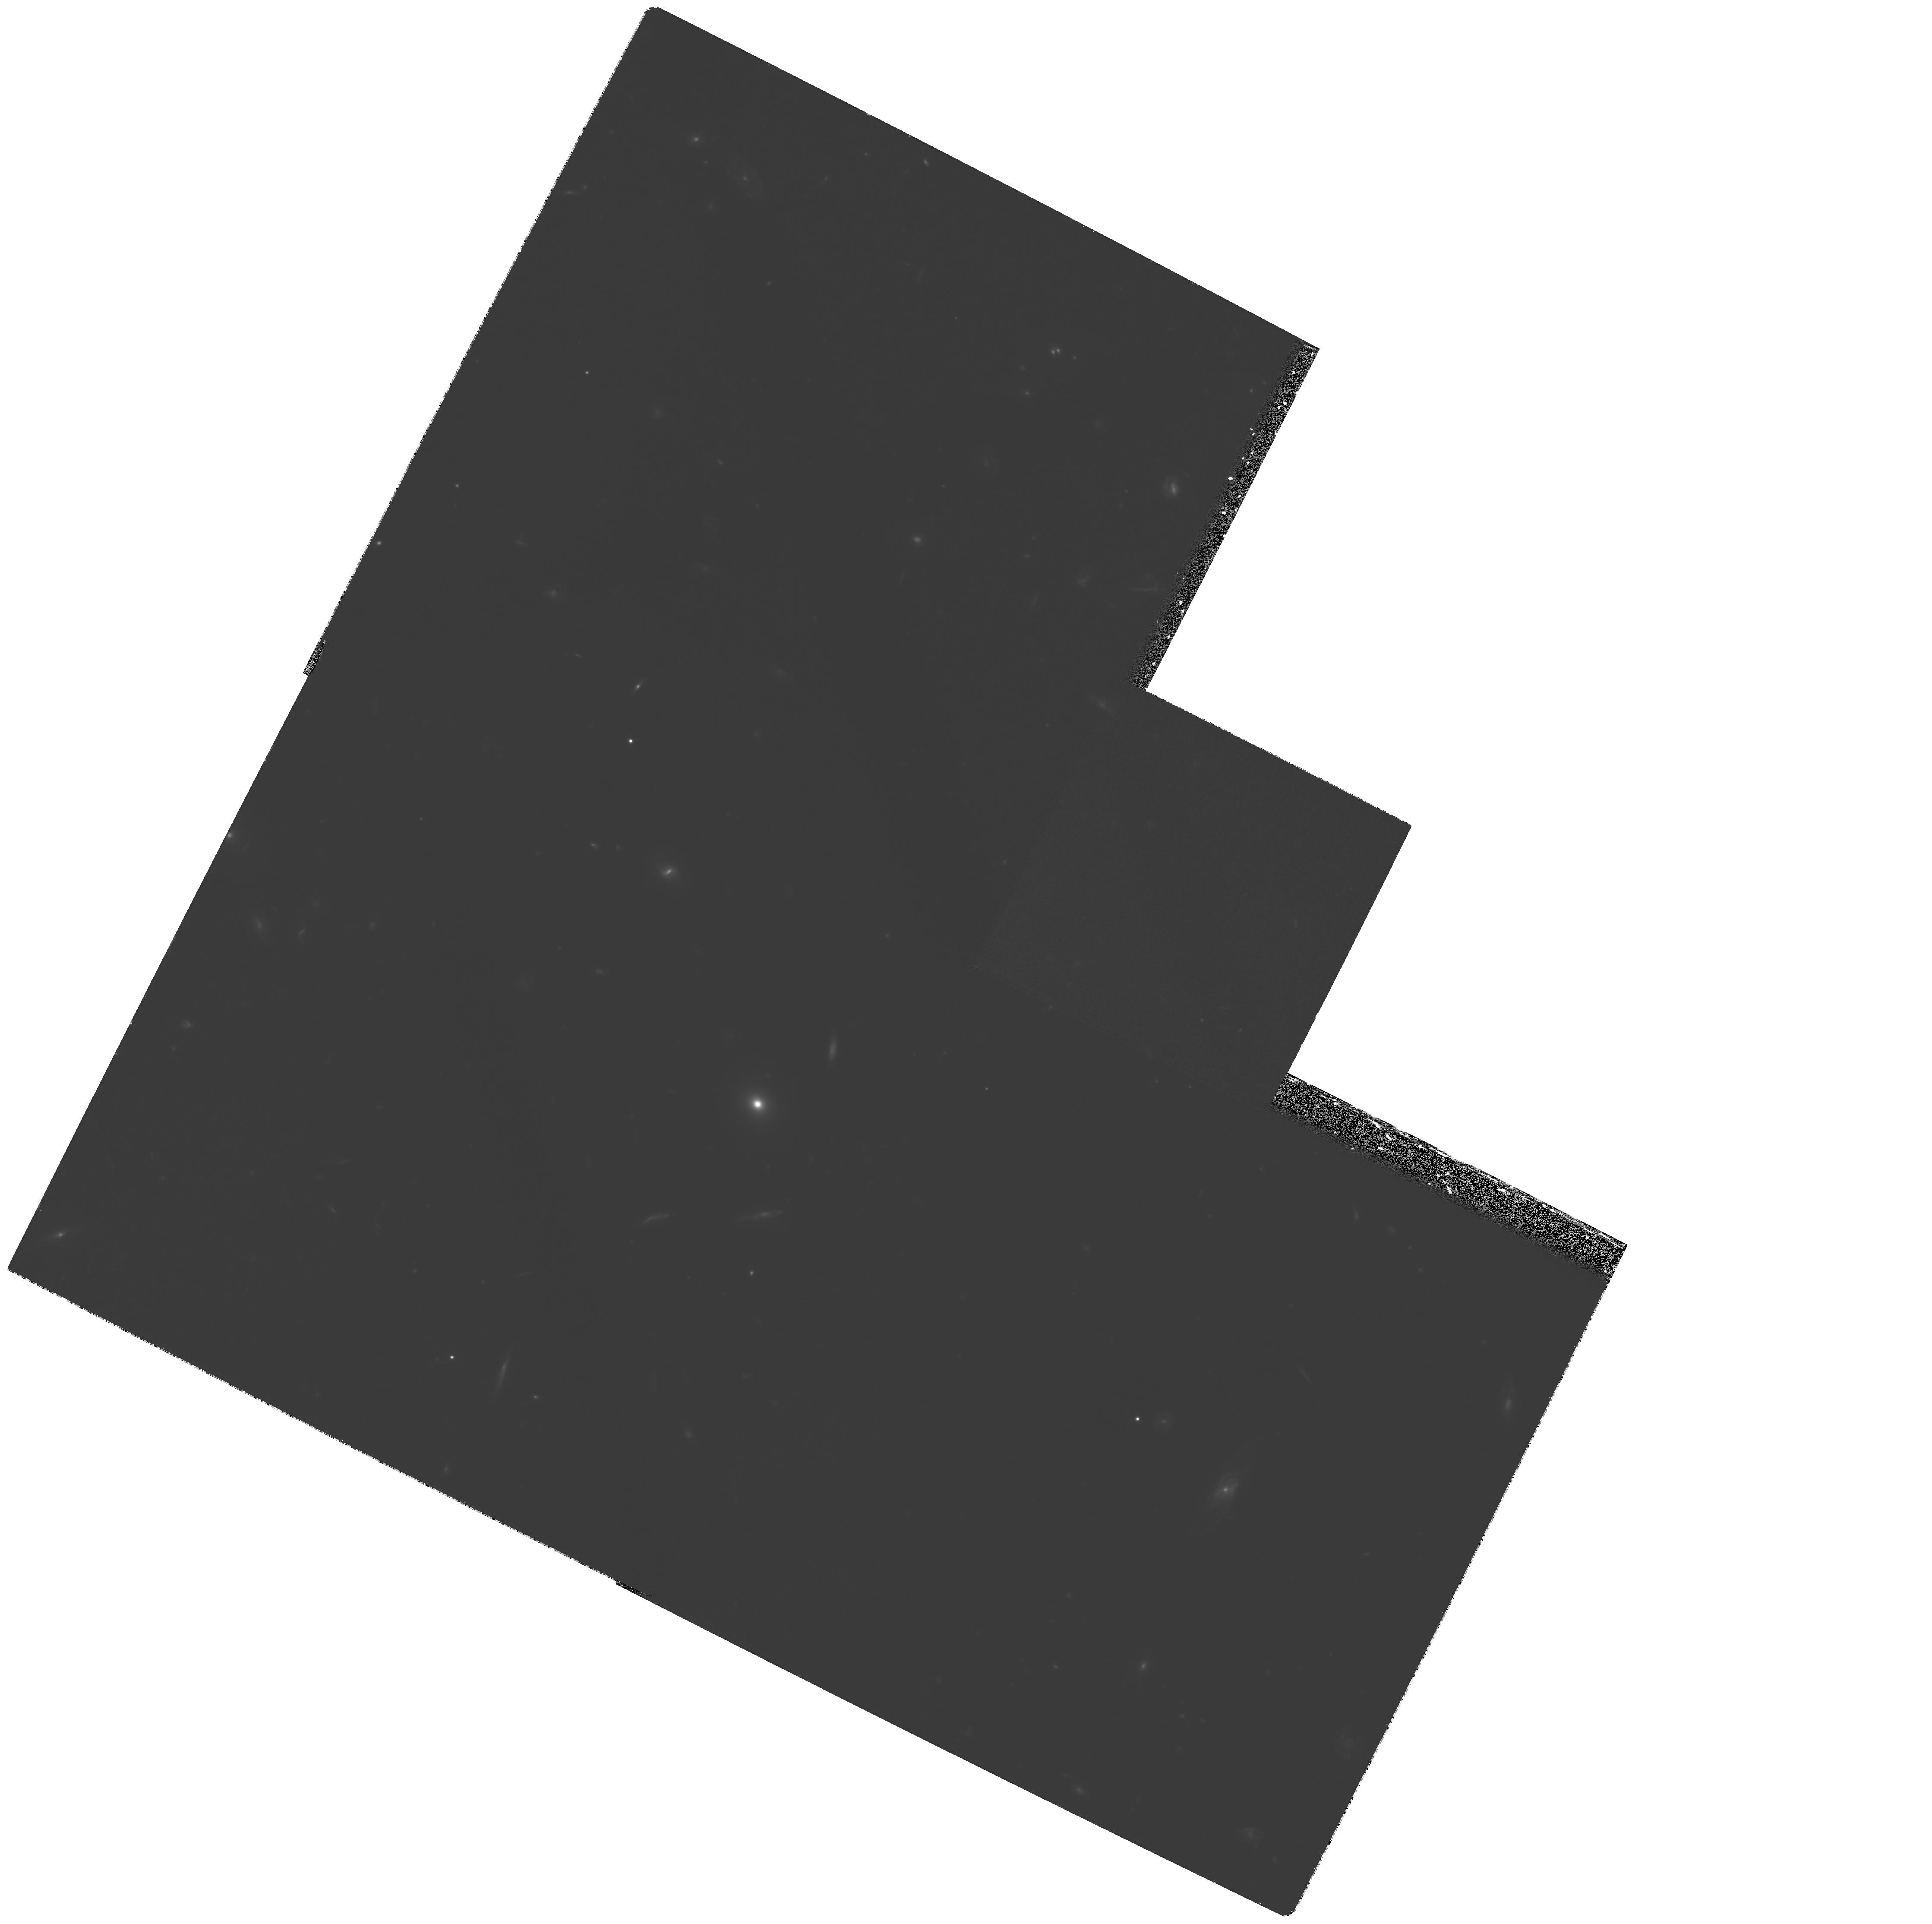
Target: GAL-1436+6319
Instrument: WFPC2/PC
Filter: F622W
Exposure: 4.3 h
Observation ID: hst_6576_02_wfpc2_pc_f622w_u4xo02

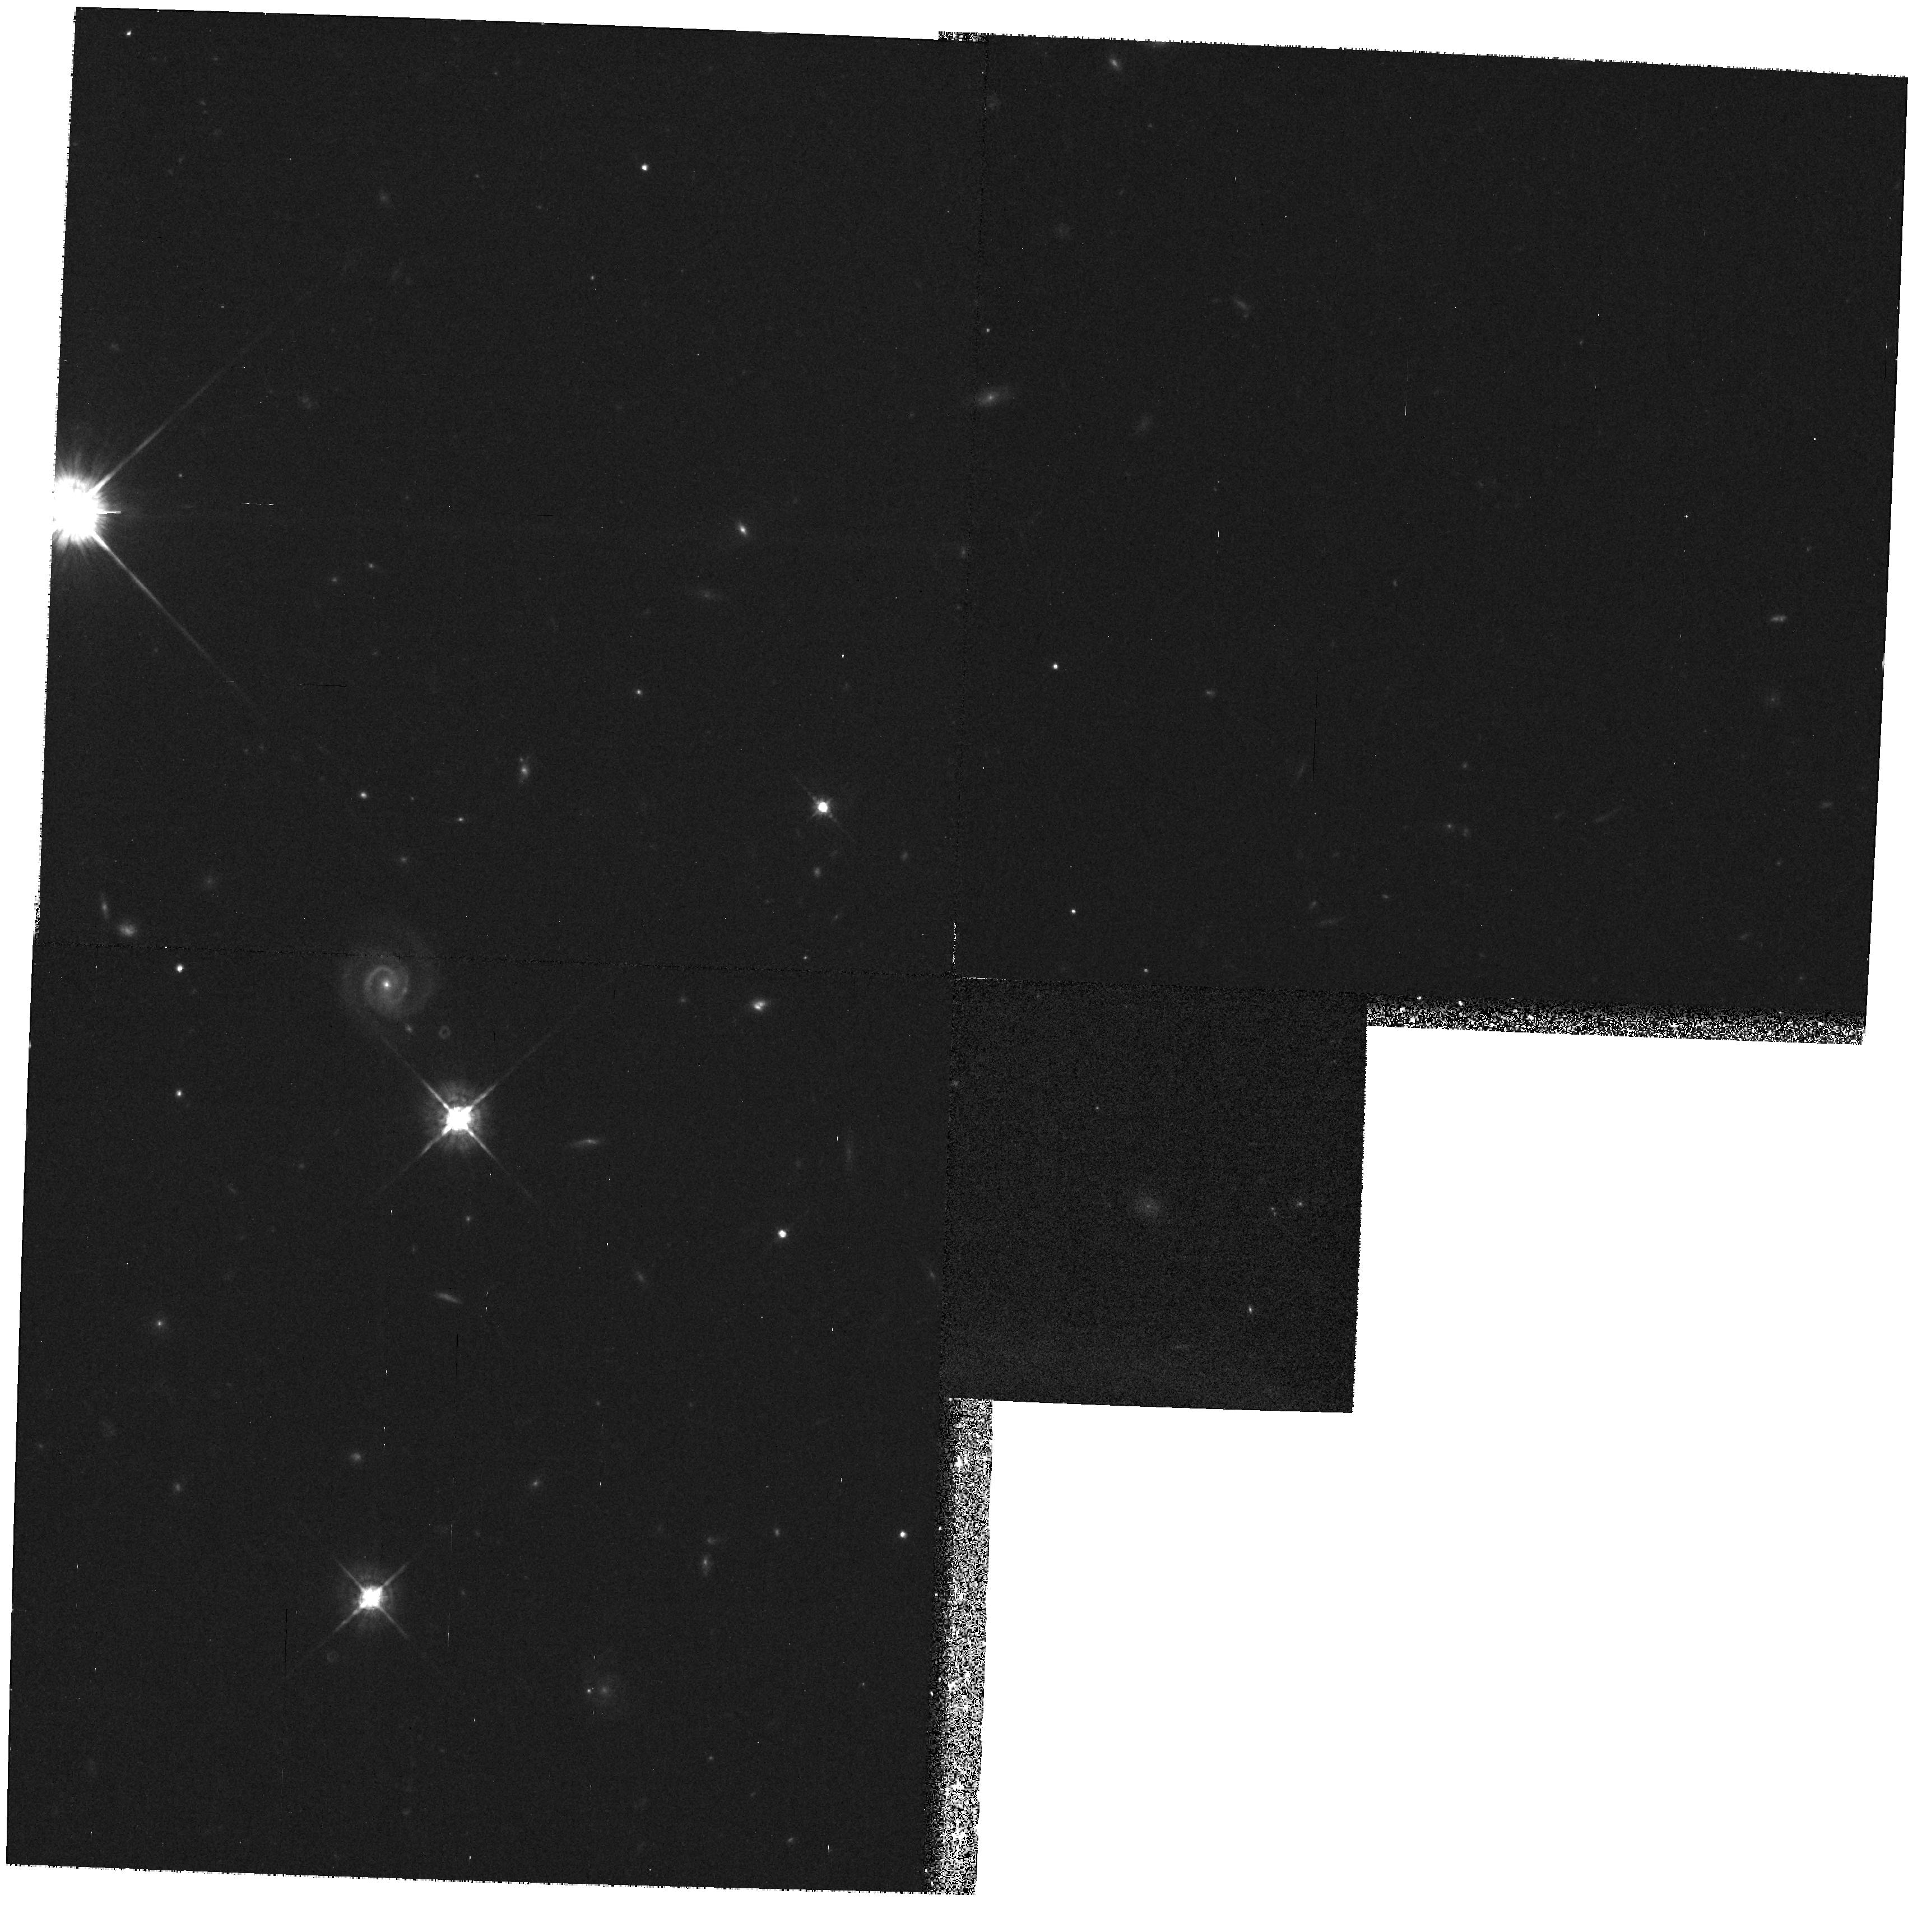
Target: GAL-0143+3253
Instrument: WFPC2/PC
Filter: F675W
Exposure: 25 min
Observation ID: hst_6576_03_wfpc2_pc_f675w_u4xo03

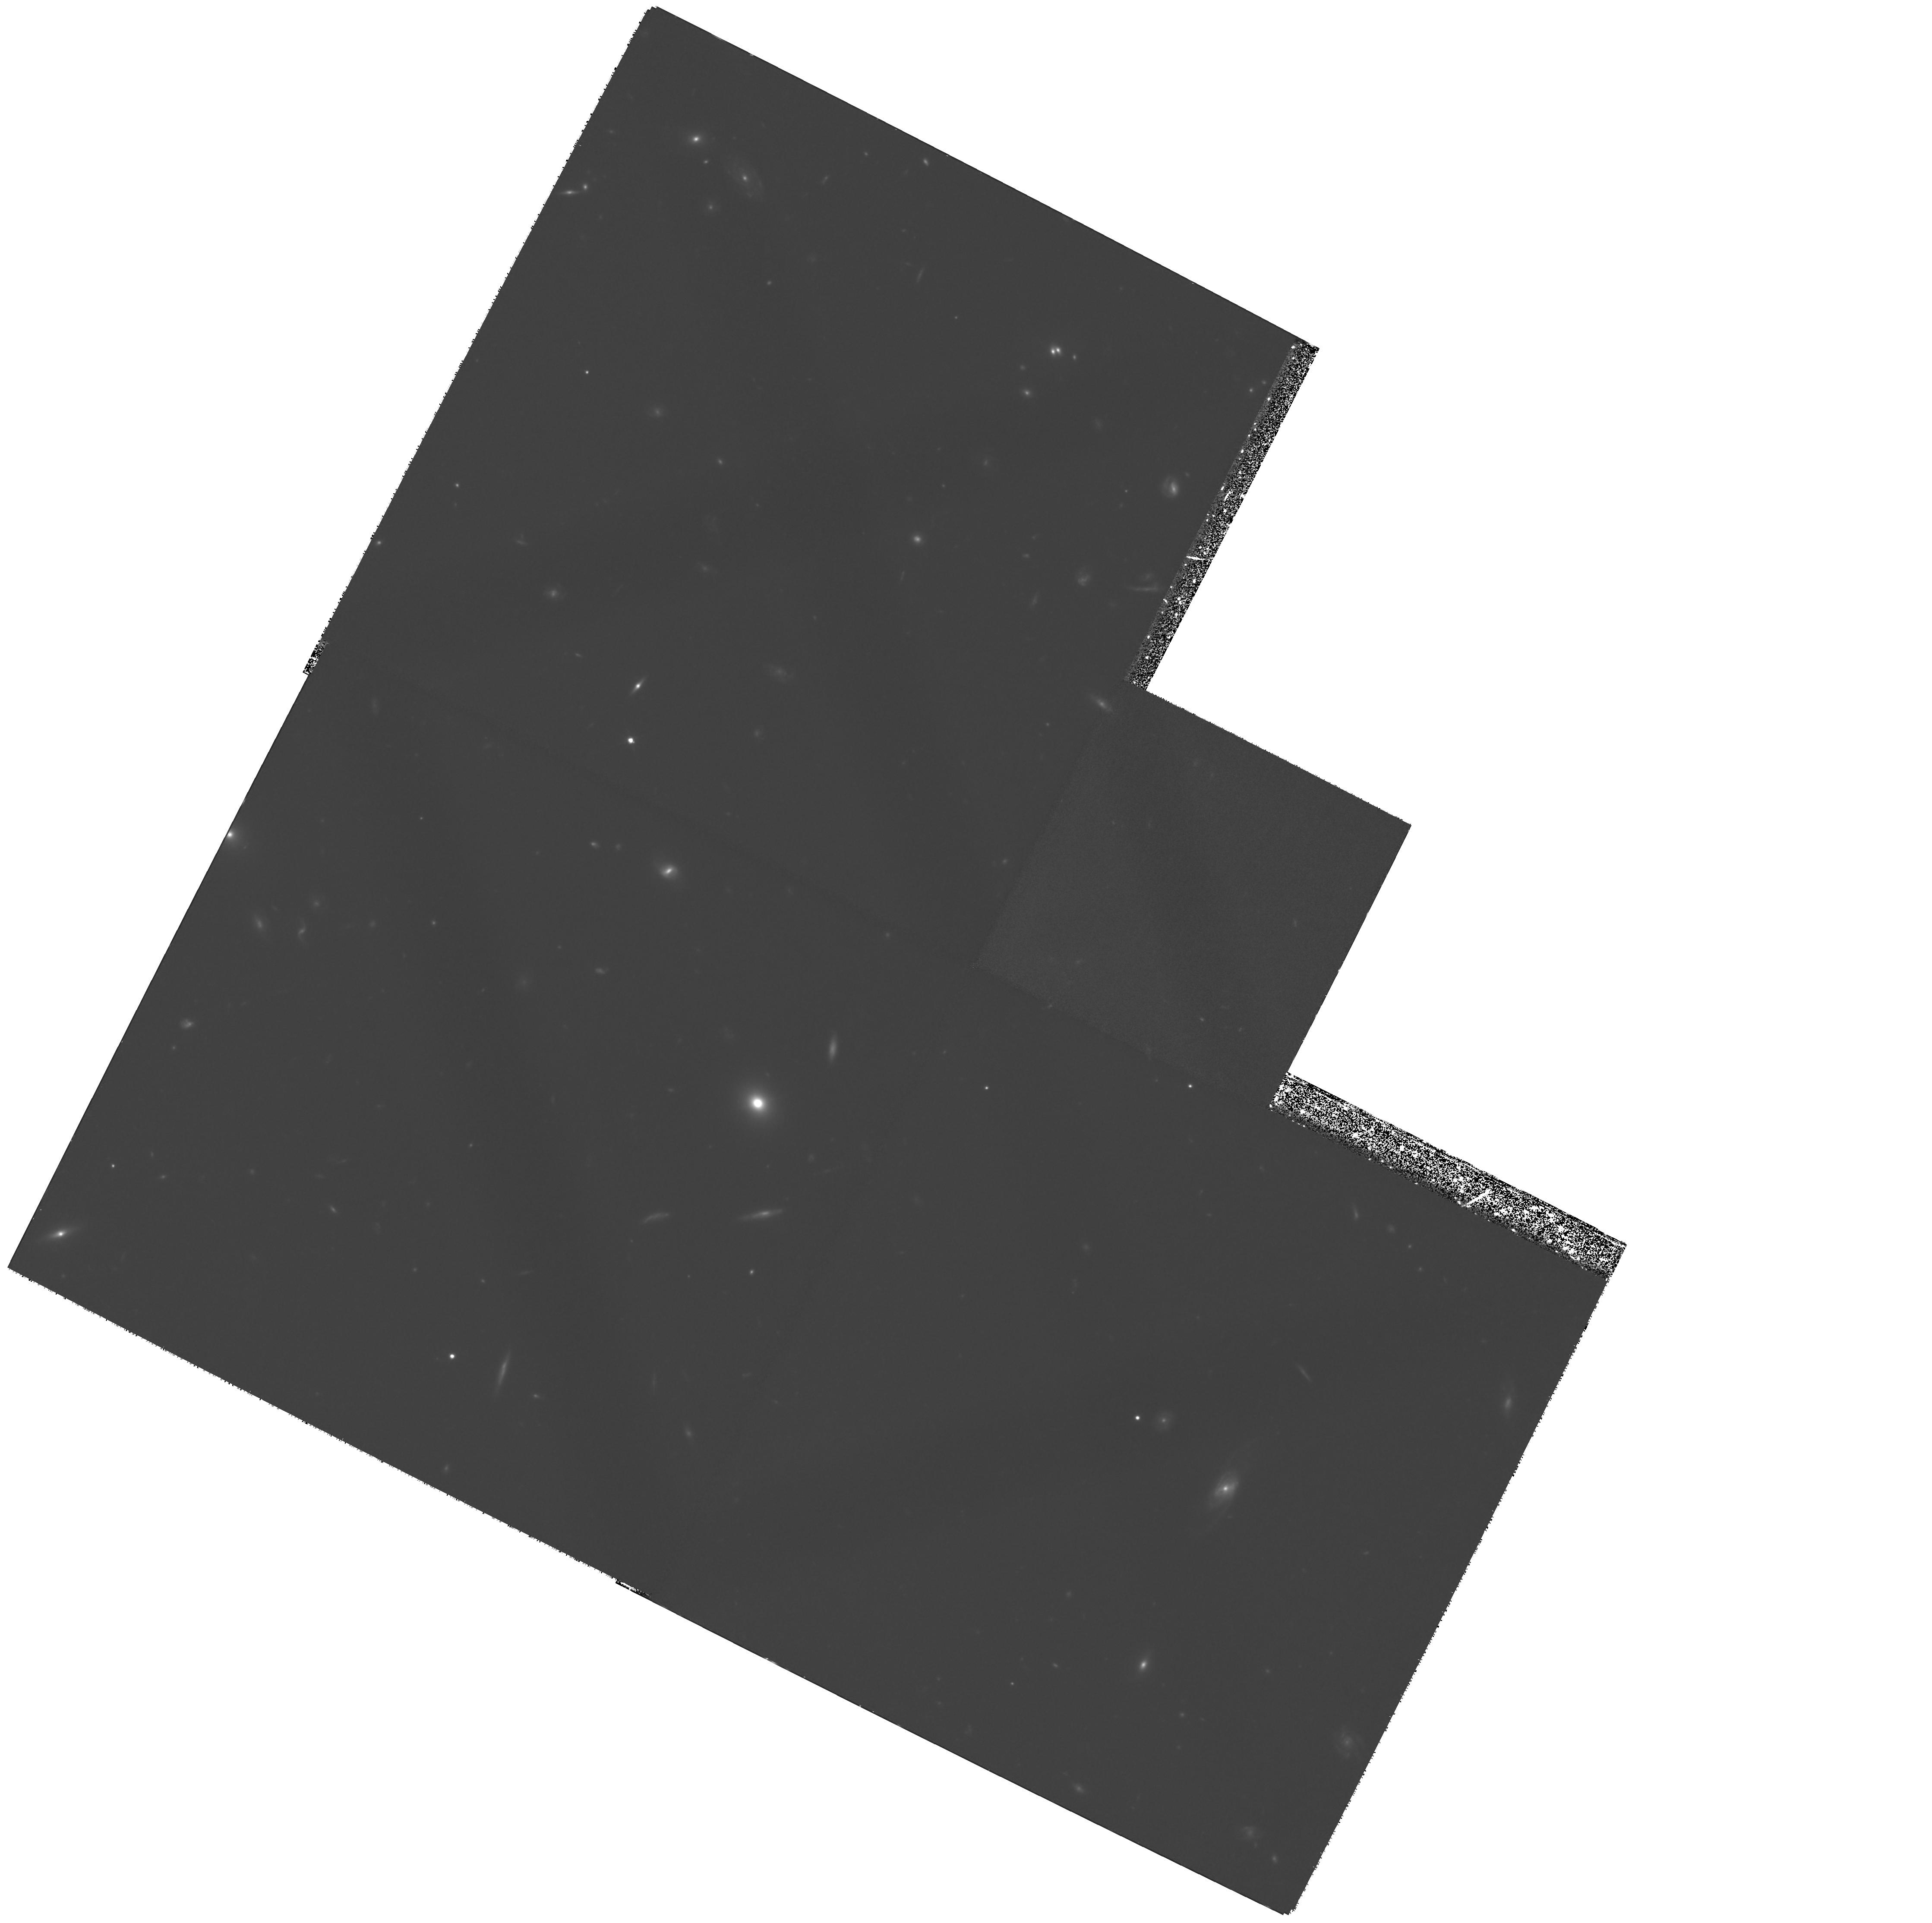
Target: GAL-1436+6319
Instrument: WFPC2/PC
Filter: F814W
Exposure: 4.7 h
Observation ID: hst_6576_01_wfpc2_pc_f814w_u4xo01

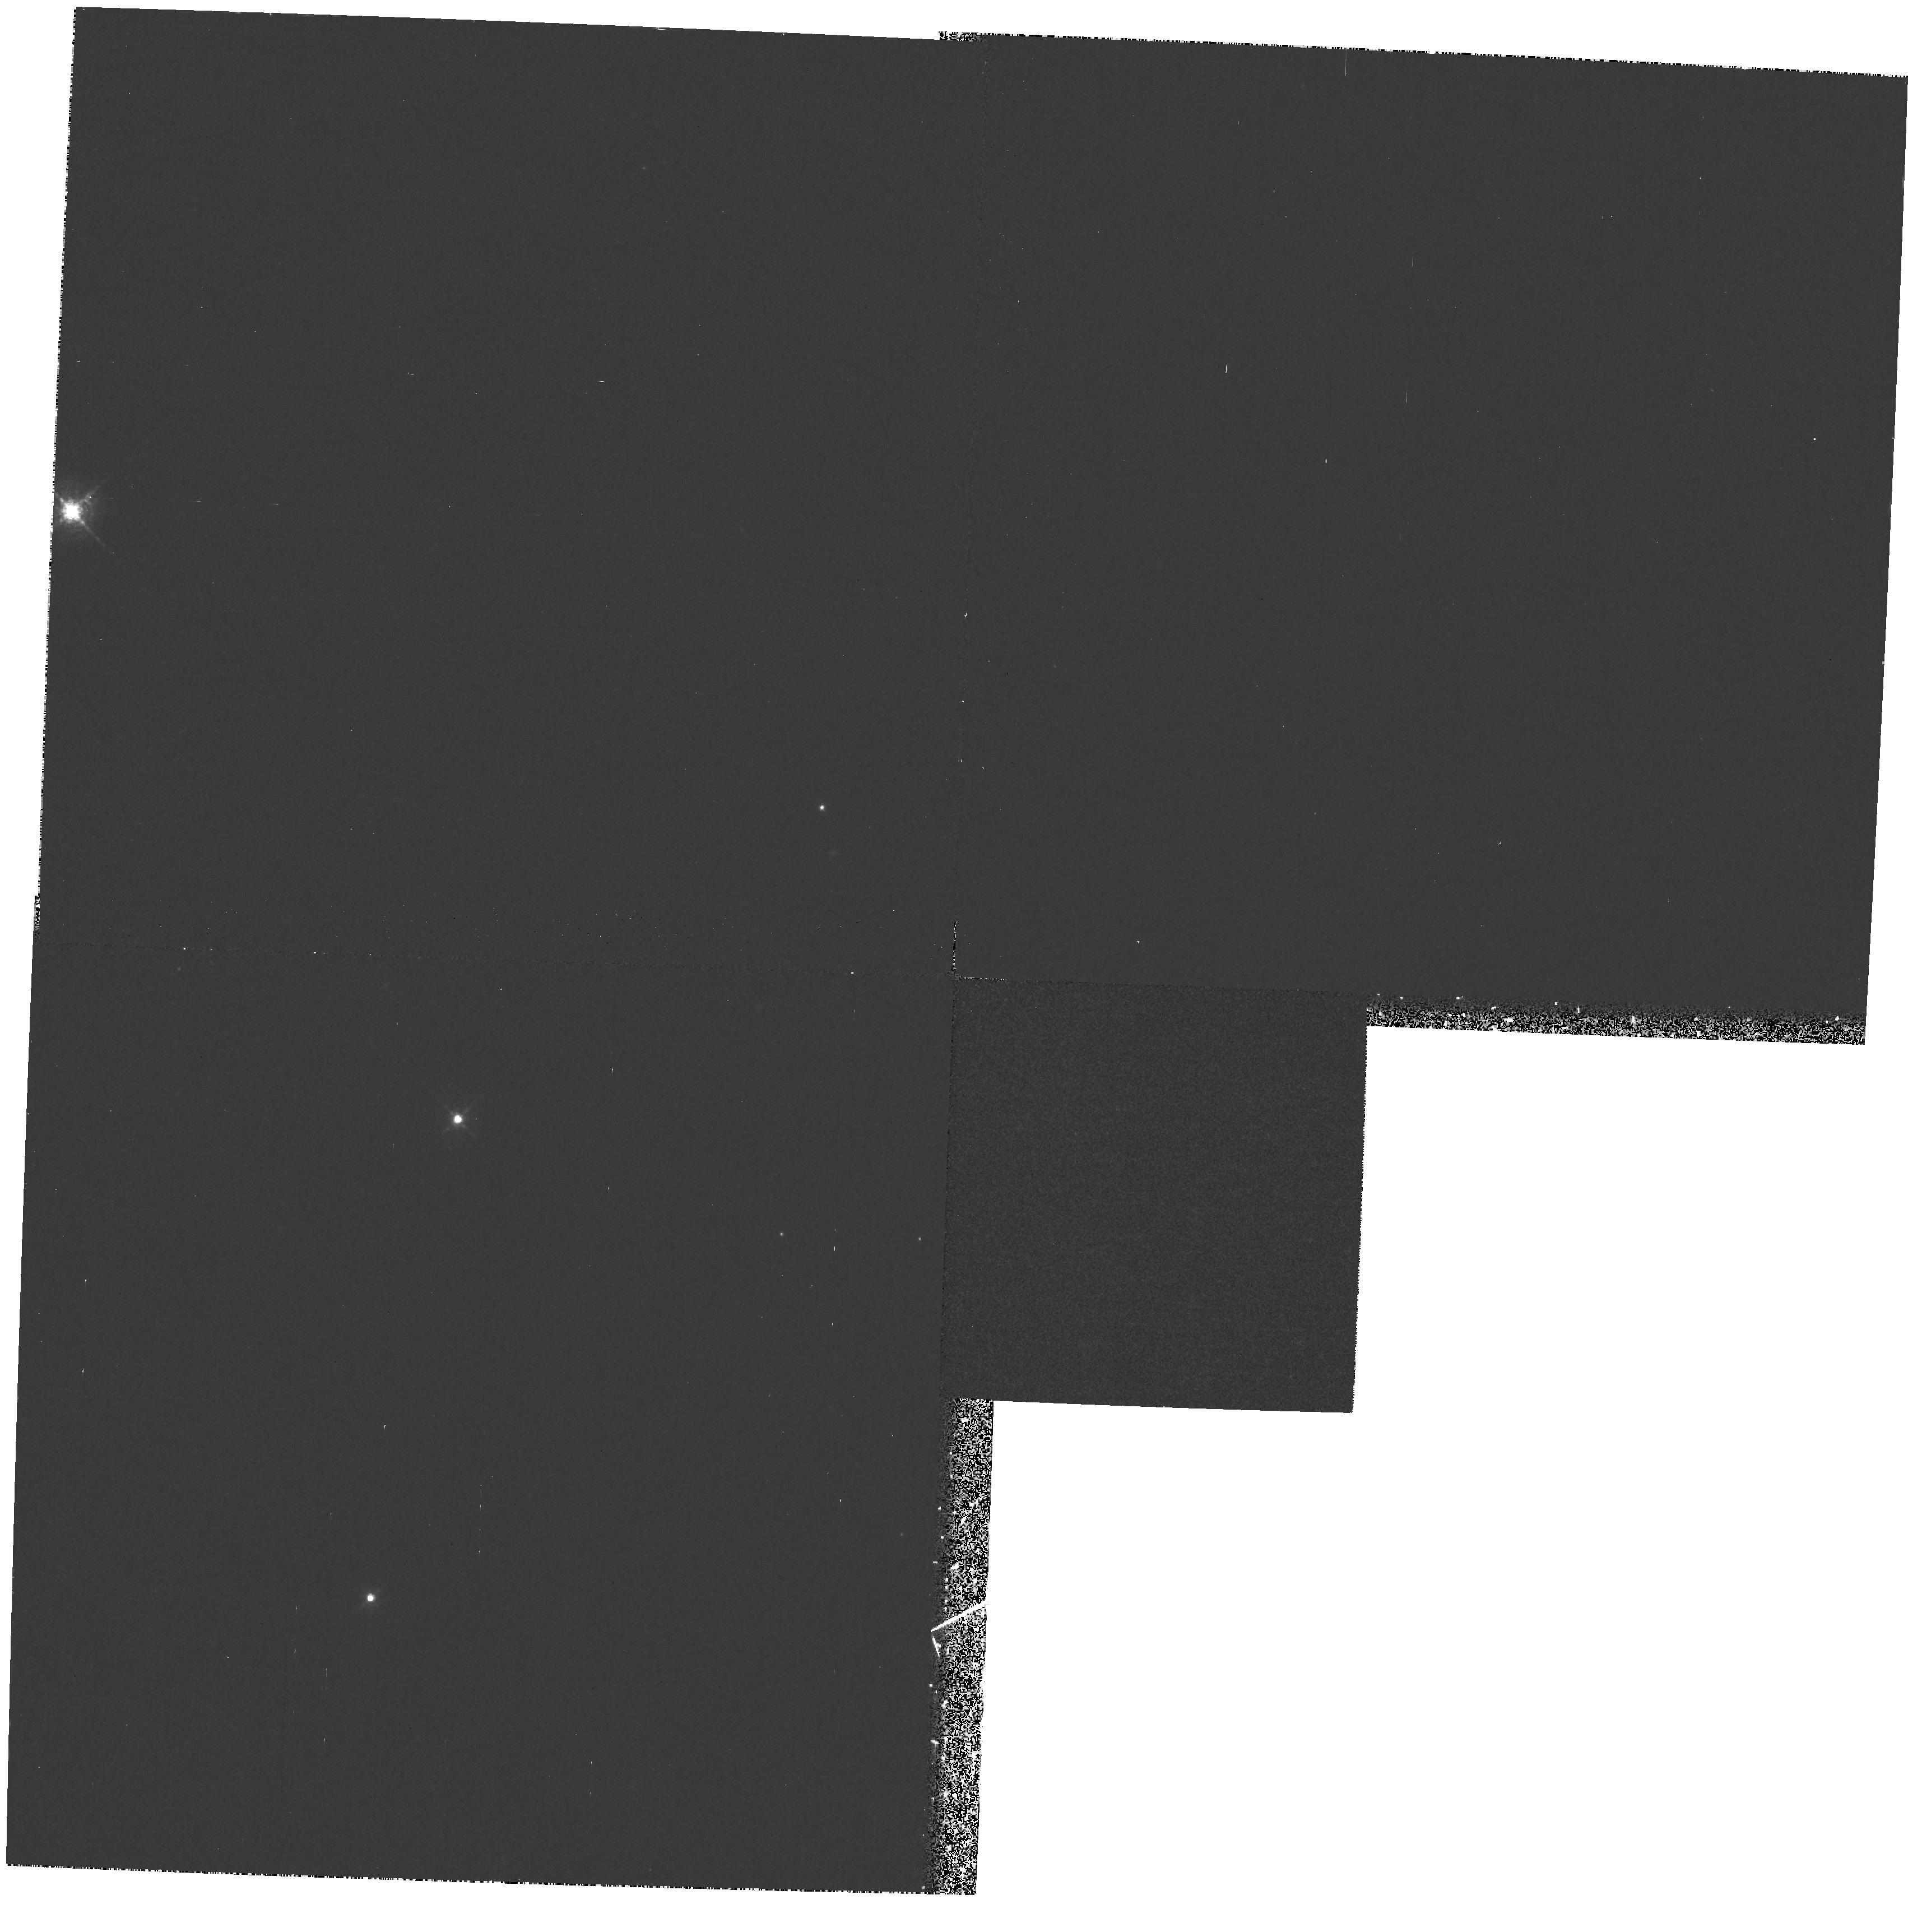
Target: GAL-0143+3253
Instrument: WFPC2/PC
Filter: F658N
Exposure: 35 min
Observation ID: hst_6576_03_wfpc2_pc_f658n_u4xo03

HST imaging of the two most distant radio galaxies (PI: Lacy, Mark D.)

The recent discovery of two radio galaxies at z>4, 8C1435+635 (z=4.25) and 6C0140+326 (z=4.41) has allowed us to investigate spatially resolved objects within the first Gyr of the lifetime of a closed Universe. We require high-resolution imaging of these objects with the HST in LyAlpha and continuum. In conjuction with ground based data, HST images will allow us to study the neutral gas and dust content of these galaxies, and constrain the UV emission mechanism and the LyAlpha ionisation mechanism. In the case of 6C0140+326, LyAlpha falls within the narrow-band F658N filter, facilitating a deep narrow-band search of the field for companion galaxies. Such a search will be highly sensitive to small scale-size sub-units of star-forming gas which will later merge into more massive galaxies. A candidate emission- line object has already been found using ground-based observations; this can be observed at the same pointing as the radio galaxy itself.